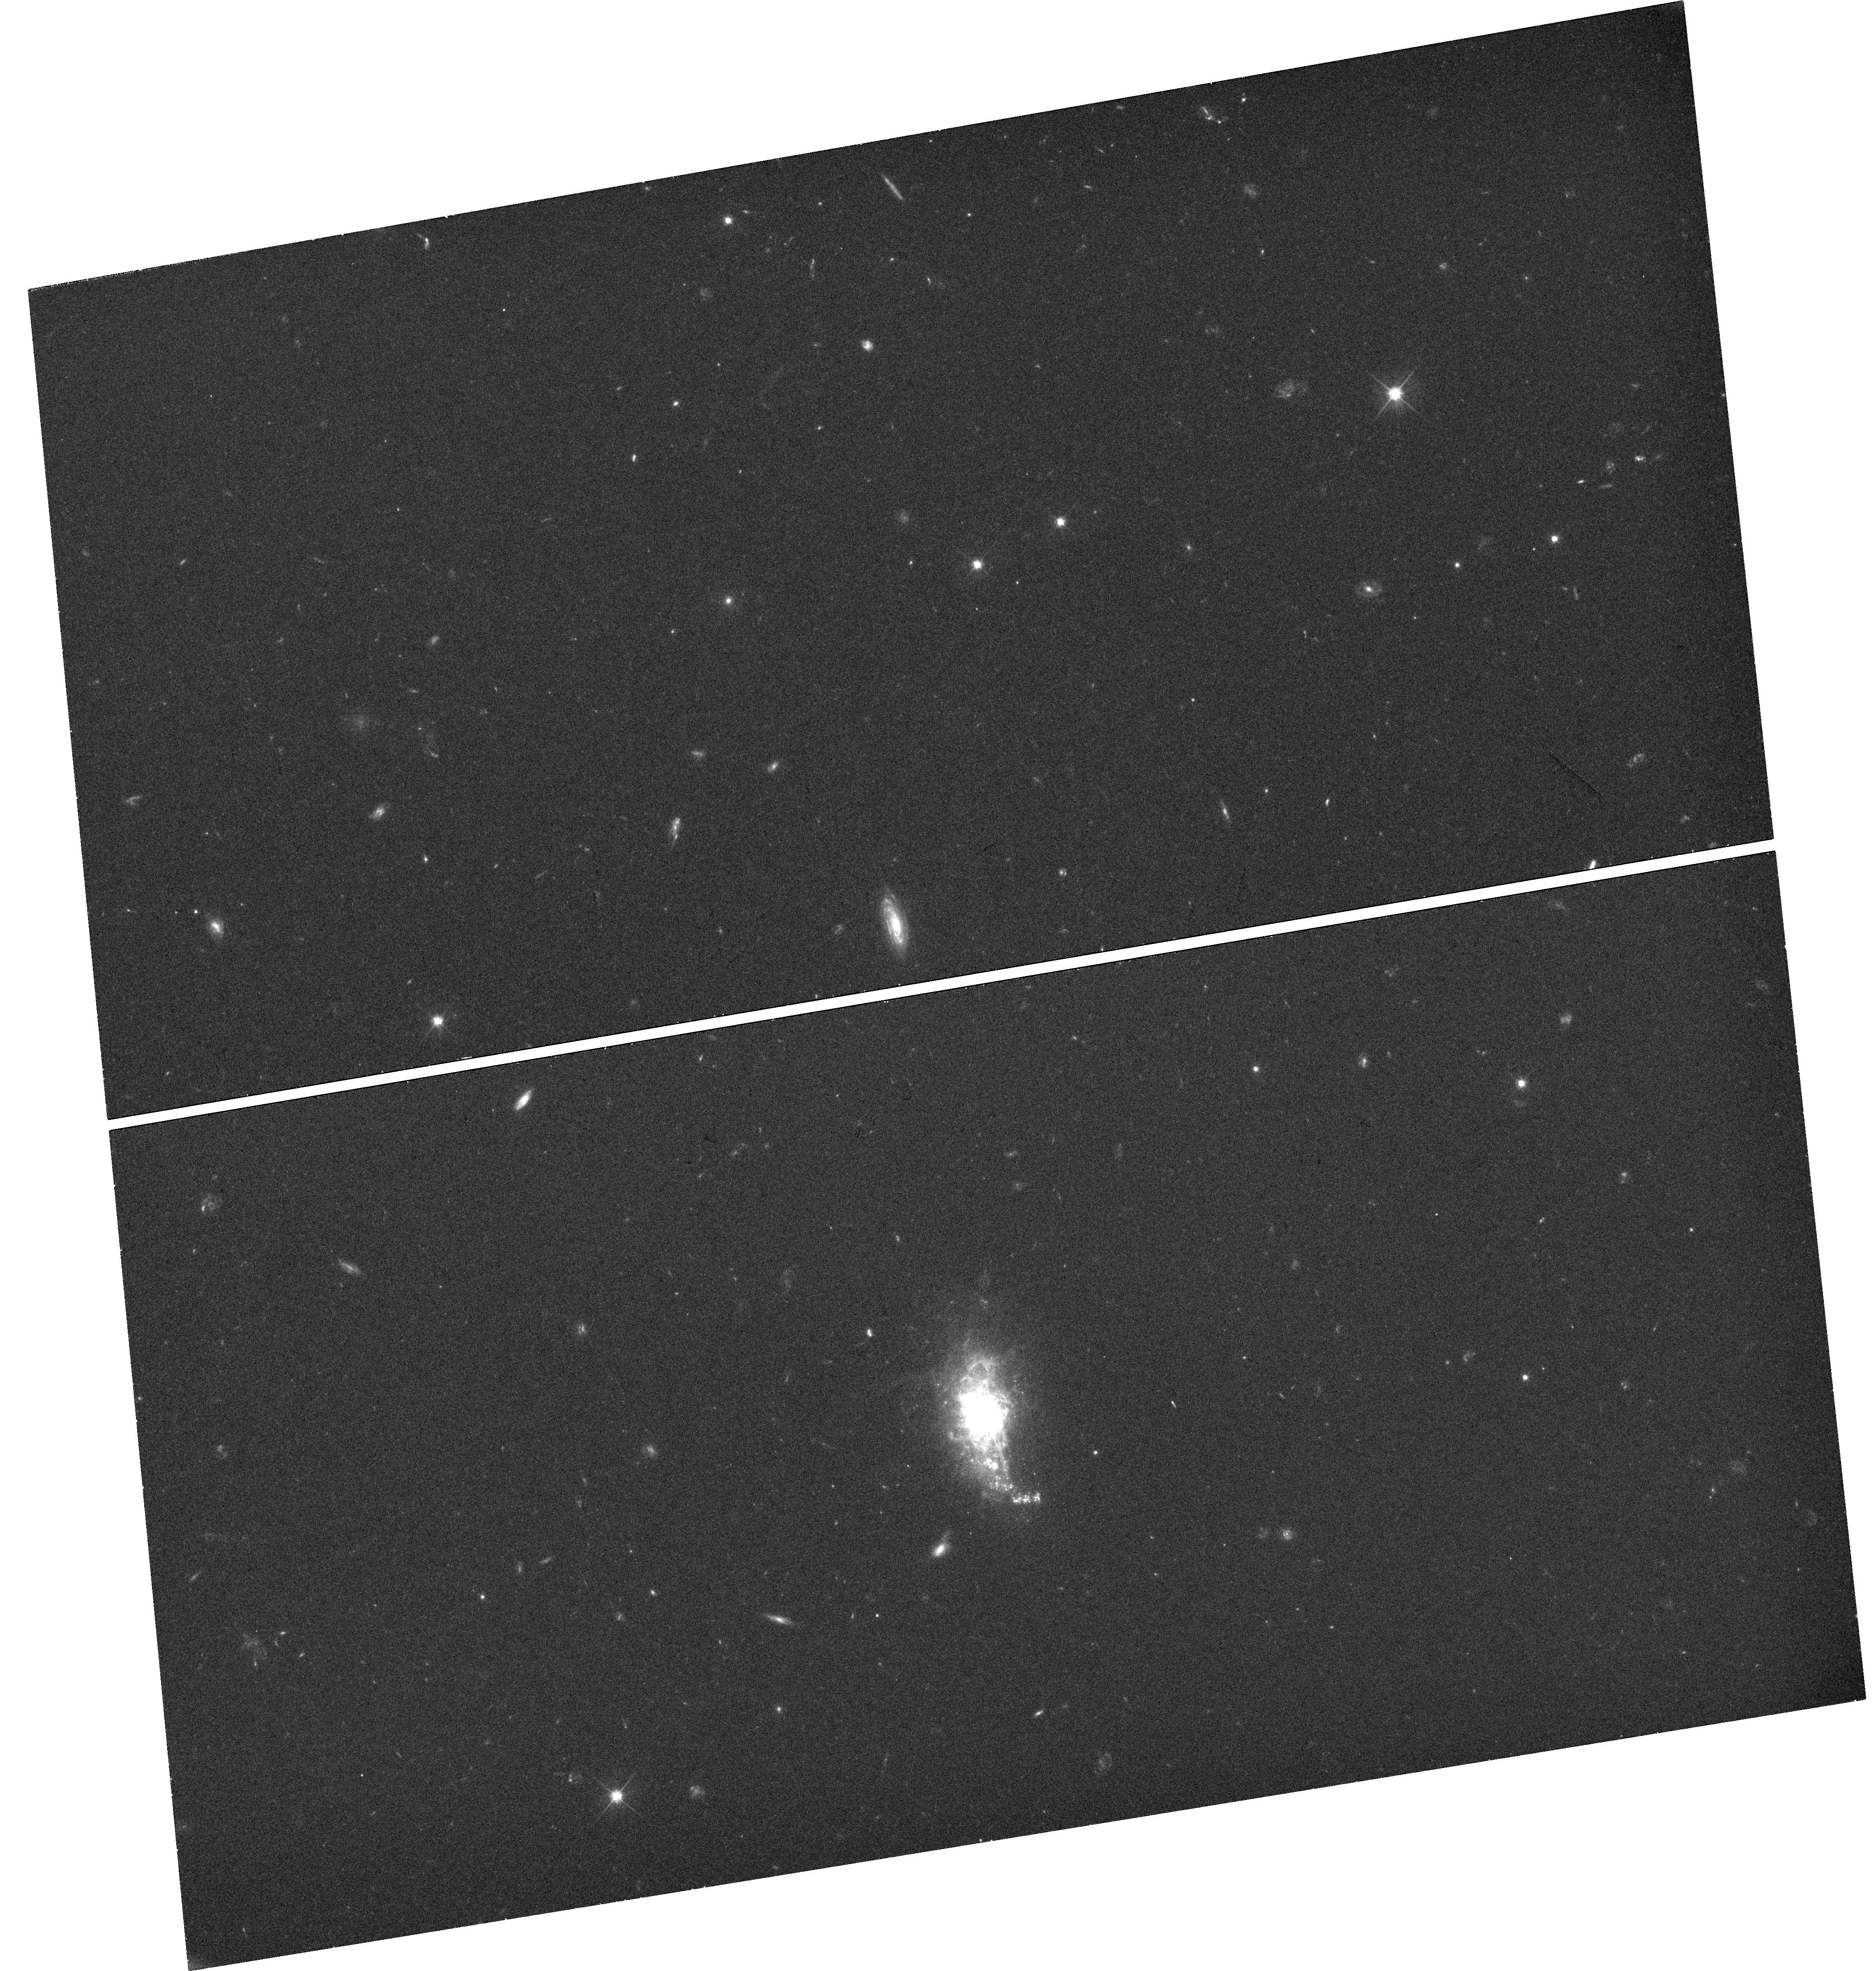
Target: MRK-1434
Instrument: WFC3/UVIS
Filter: F606W
Exposure: 31 min
Observation ID: hst_14356_01_wfc3_uvis_f606w_id1o01

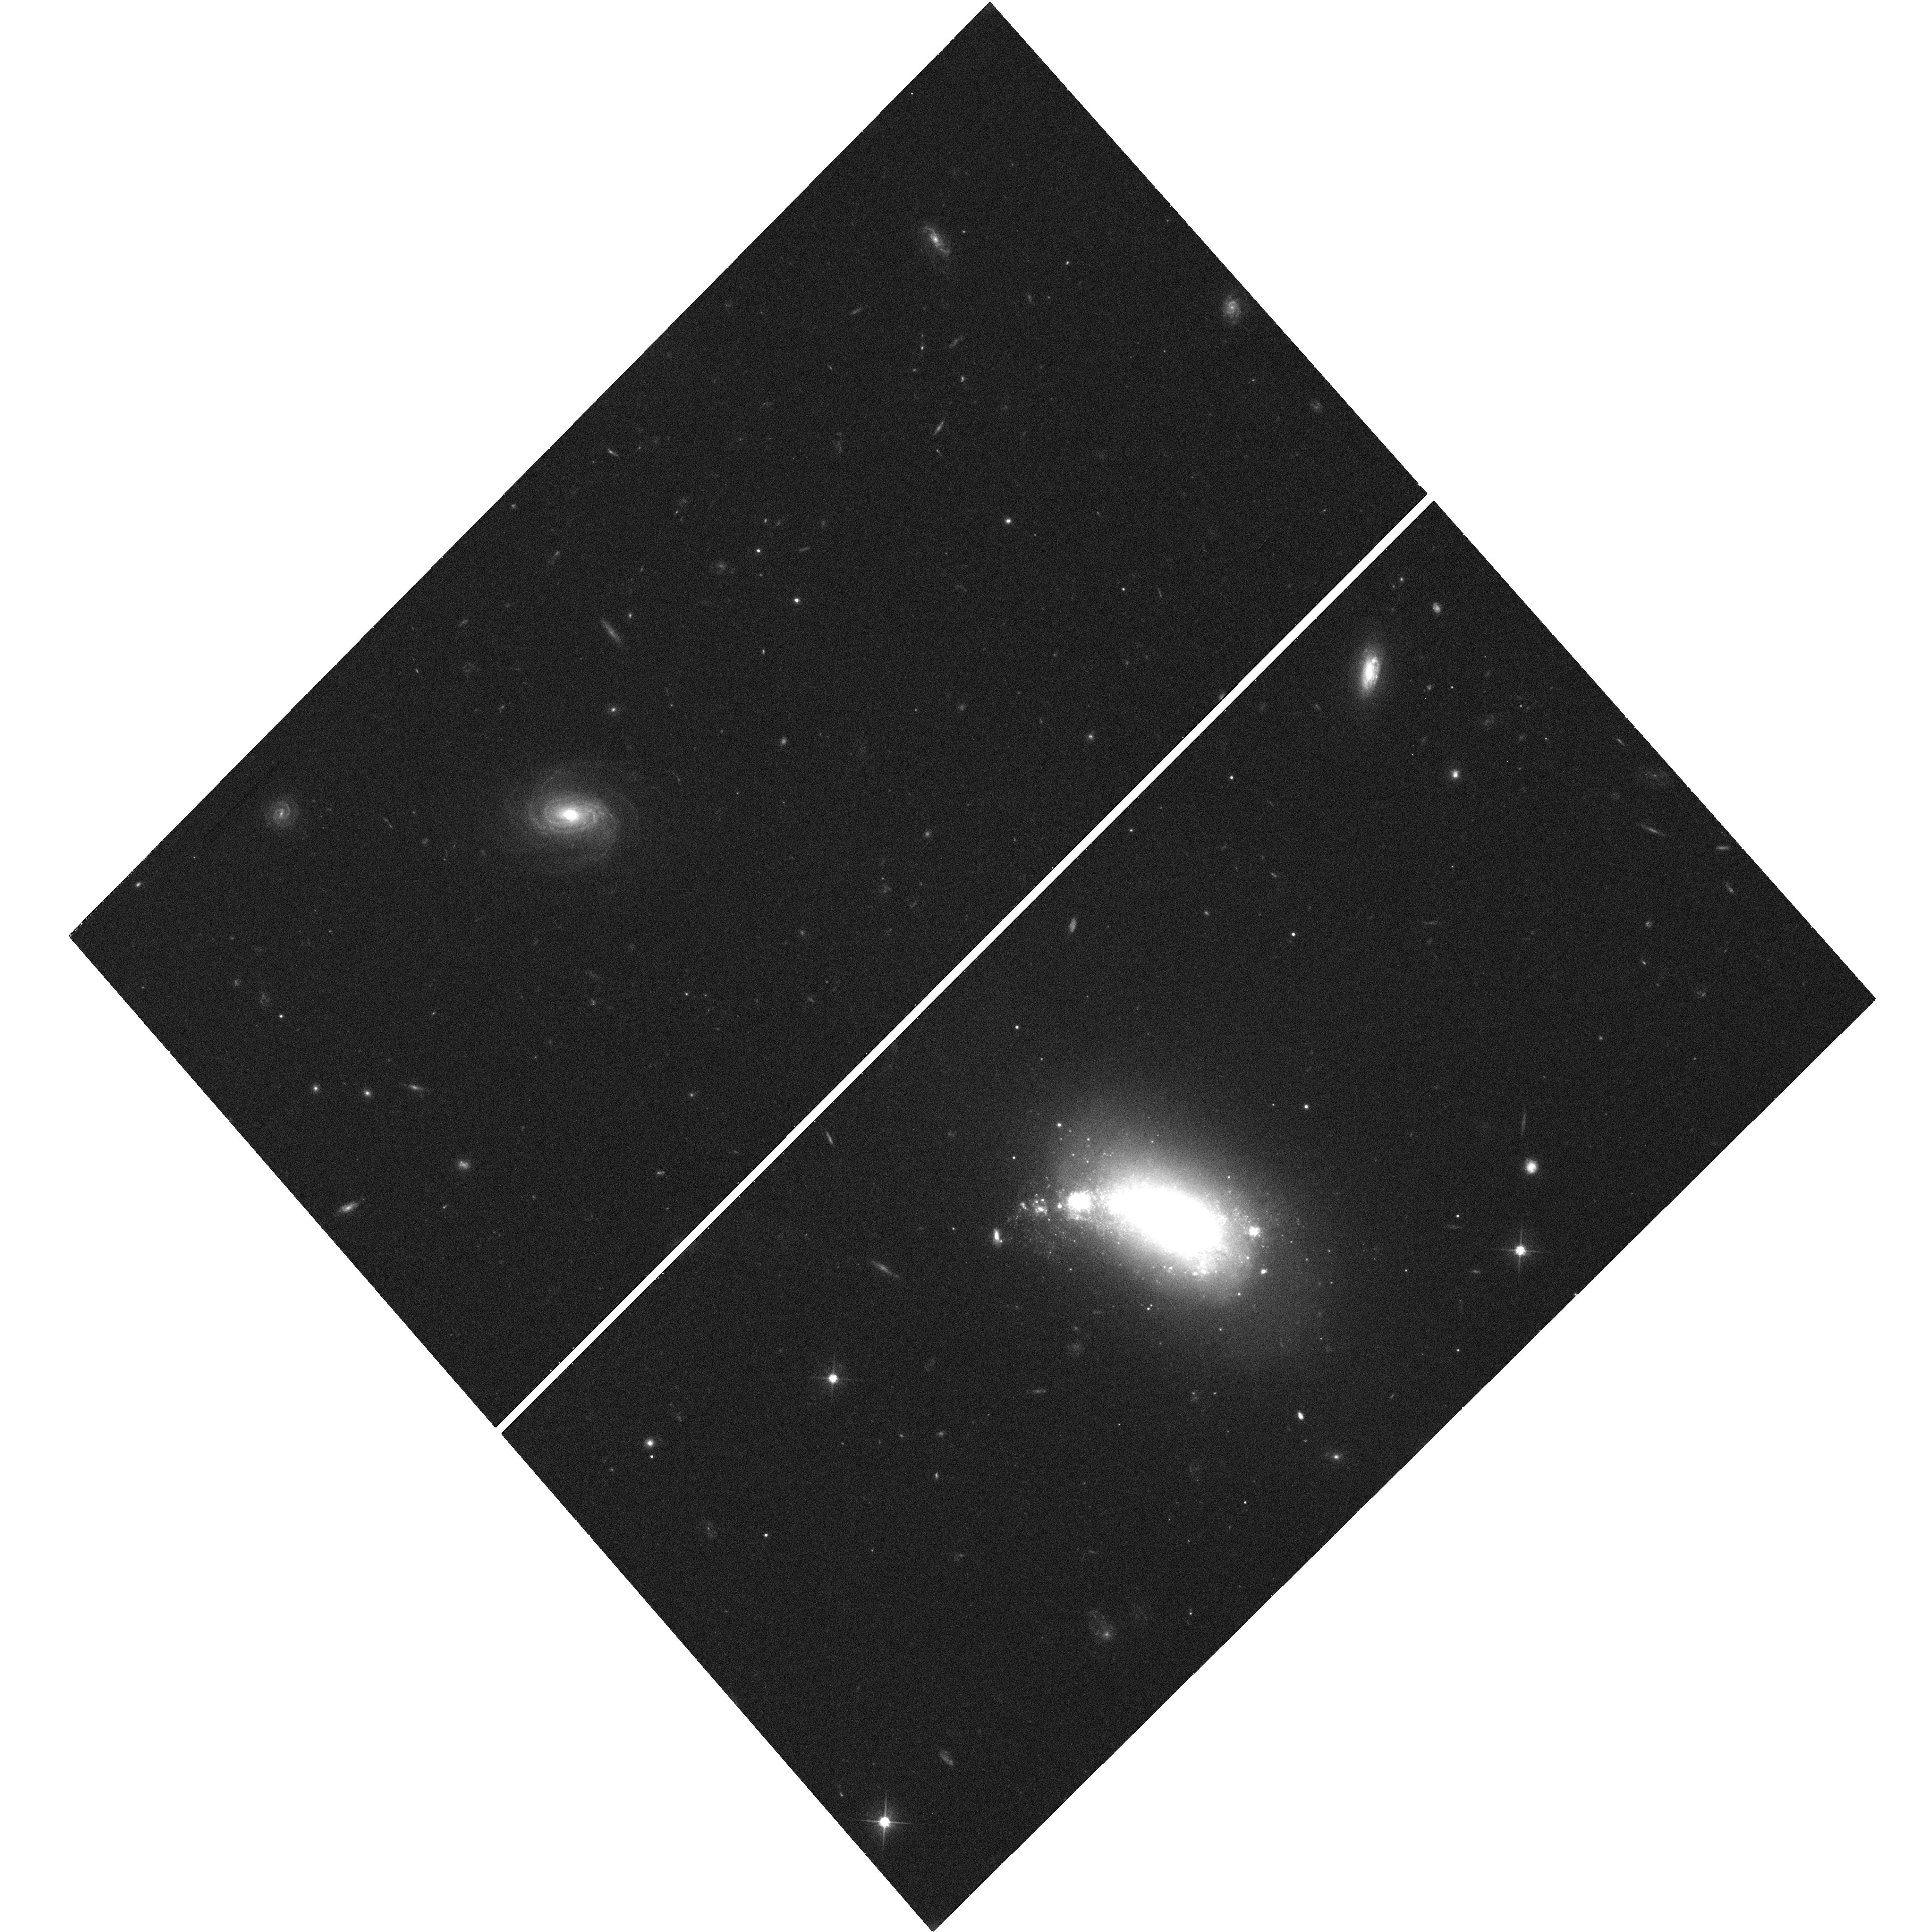
Target: SDSS-J1221+1738
Instrument: WFC3/UVIS
Filter: F606W
Exposure: 27 min
Observation ID: hst_14356_02_wfc3_uvis_f606w_id1o02

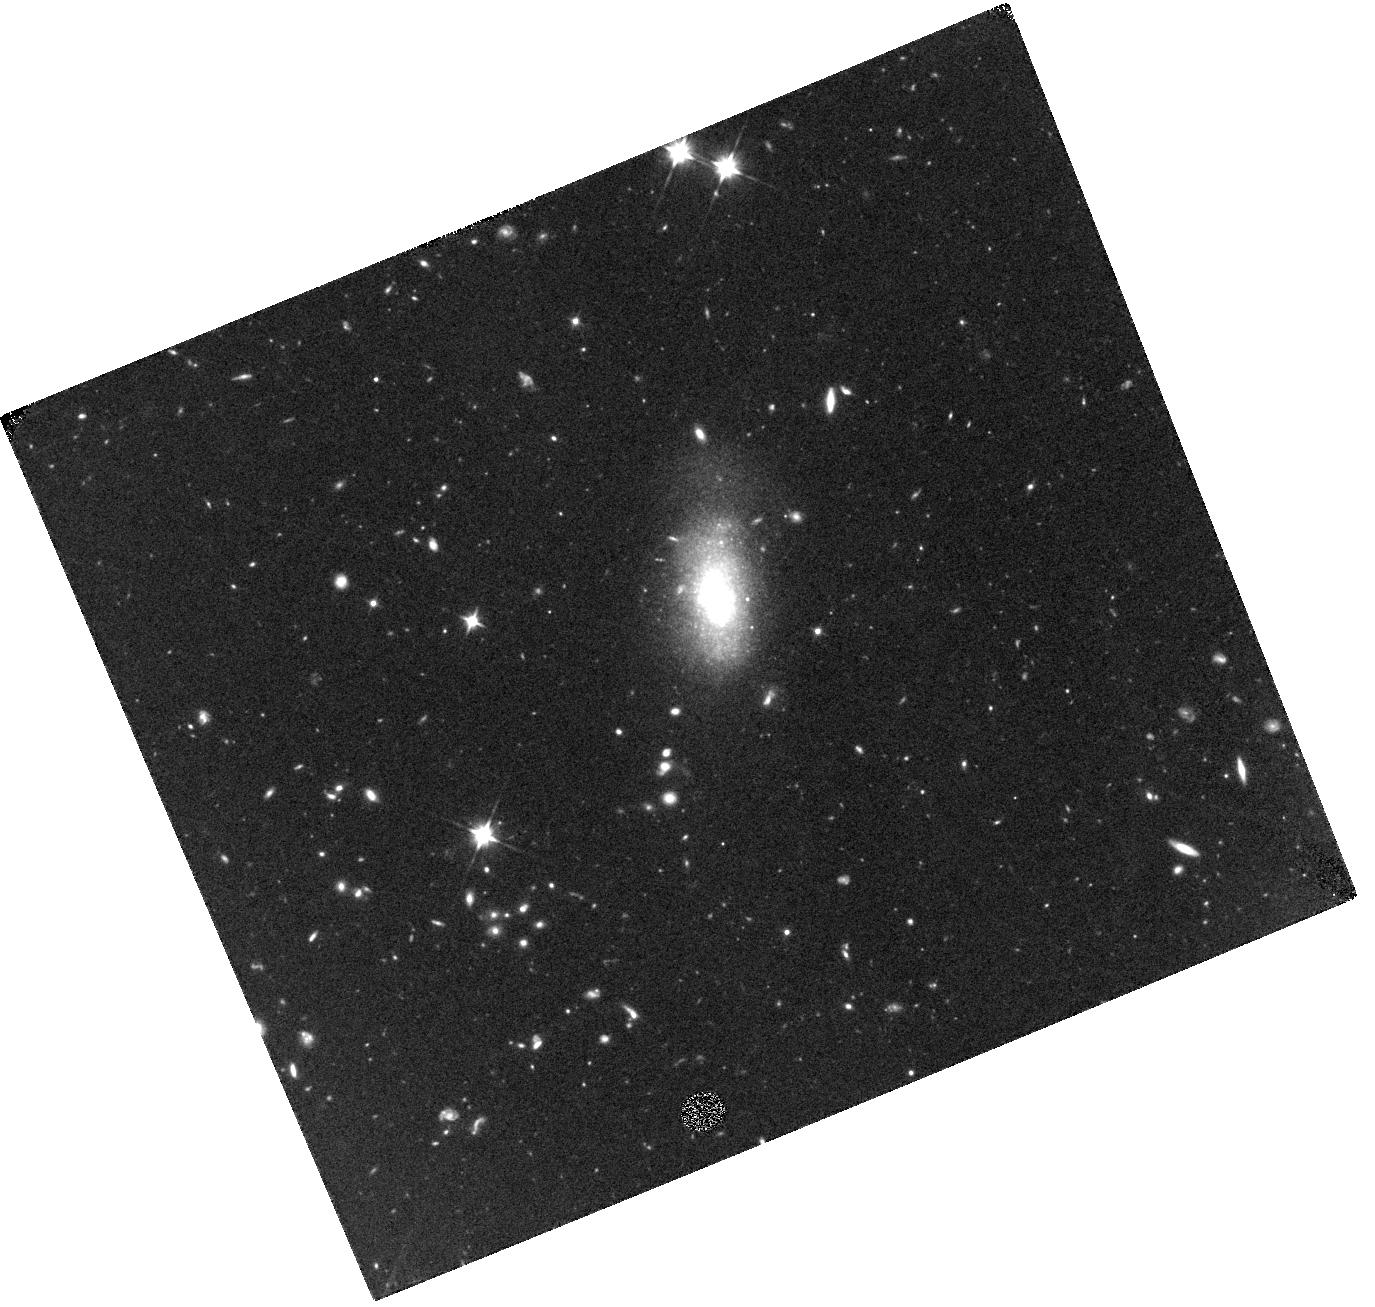
Target: SDSS-J1213+5436
Instrument: WFC3/IR
Filter: F110W
Exposure: 44 min
Observation ID: hst_14356_03_wfc3_ir_f110w_id1o03

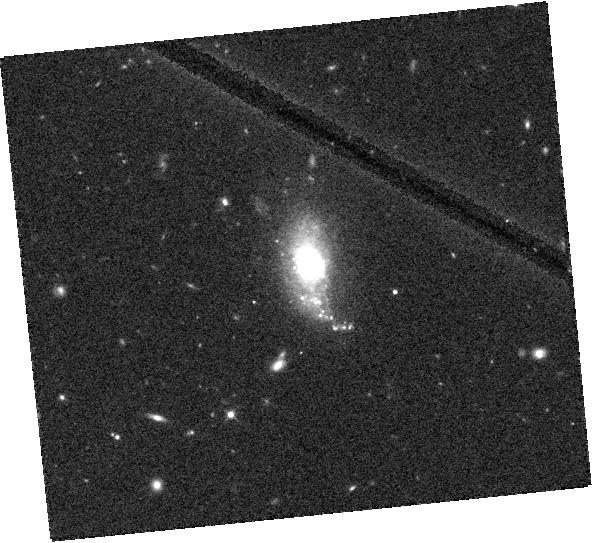
Target: MRK-1434
Instrument: WFC3/IR
Filter: F110W
Exposure: 9 min
Observation ID: hst_14356_01_wfc3_ir_f110w_id1o01

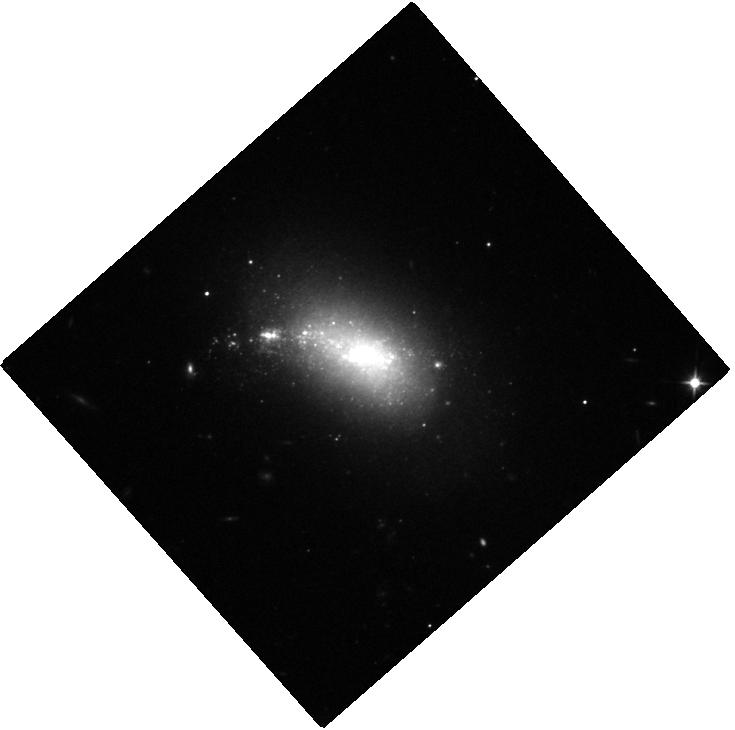
Target: SDSS-J1221+1738
Instrument: WFC3/IR
Filter: F110W
Exposure: 9 min
Observation ID: hst_14356_02_wfc3_ir_f110w_id1o02

Multiwavelength Characterization of Candidate Black Holes in Nearby Dwarf Galaxies (PI: Plotkin, Richard M.)

The properties of the first black holes (BH) that 'seeded' the growth of supermassive BHs are poorly understood, even though these seed BHs represent critical boundary conditions for models of BH/galaxy (co)-evolution. Local dwarf galaxies provide our best opportunity to obtain observational constraints. Here, we propose multiwavelength Chandra, HST and VLA observations to investigate the nature of candidate nuclear BHs in three nearby dwarfs. Our targets were recently identified within the Chandra archive, and they represent a population missed by surveys at optical wavelengths. These observations will place new constraints on seed BH masses, and they will help inform future multiwavelength surveys for BHs in the nuclei of dwarf galaxies.